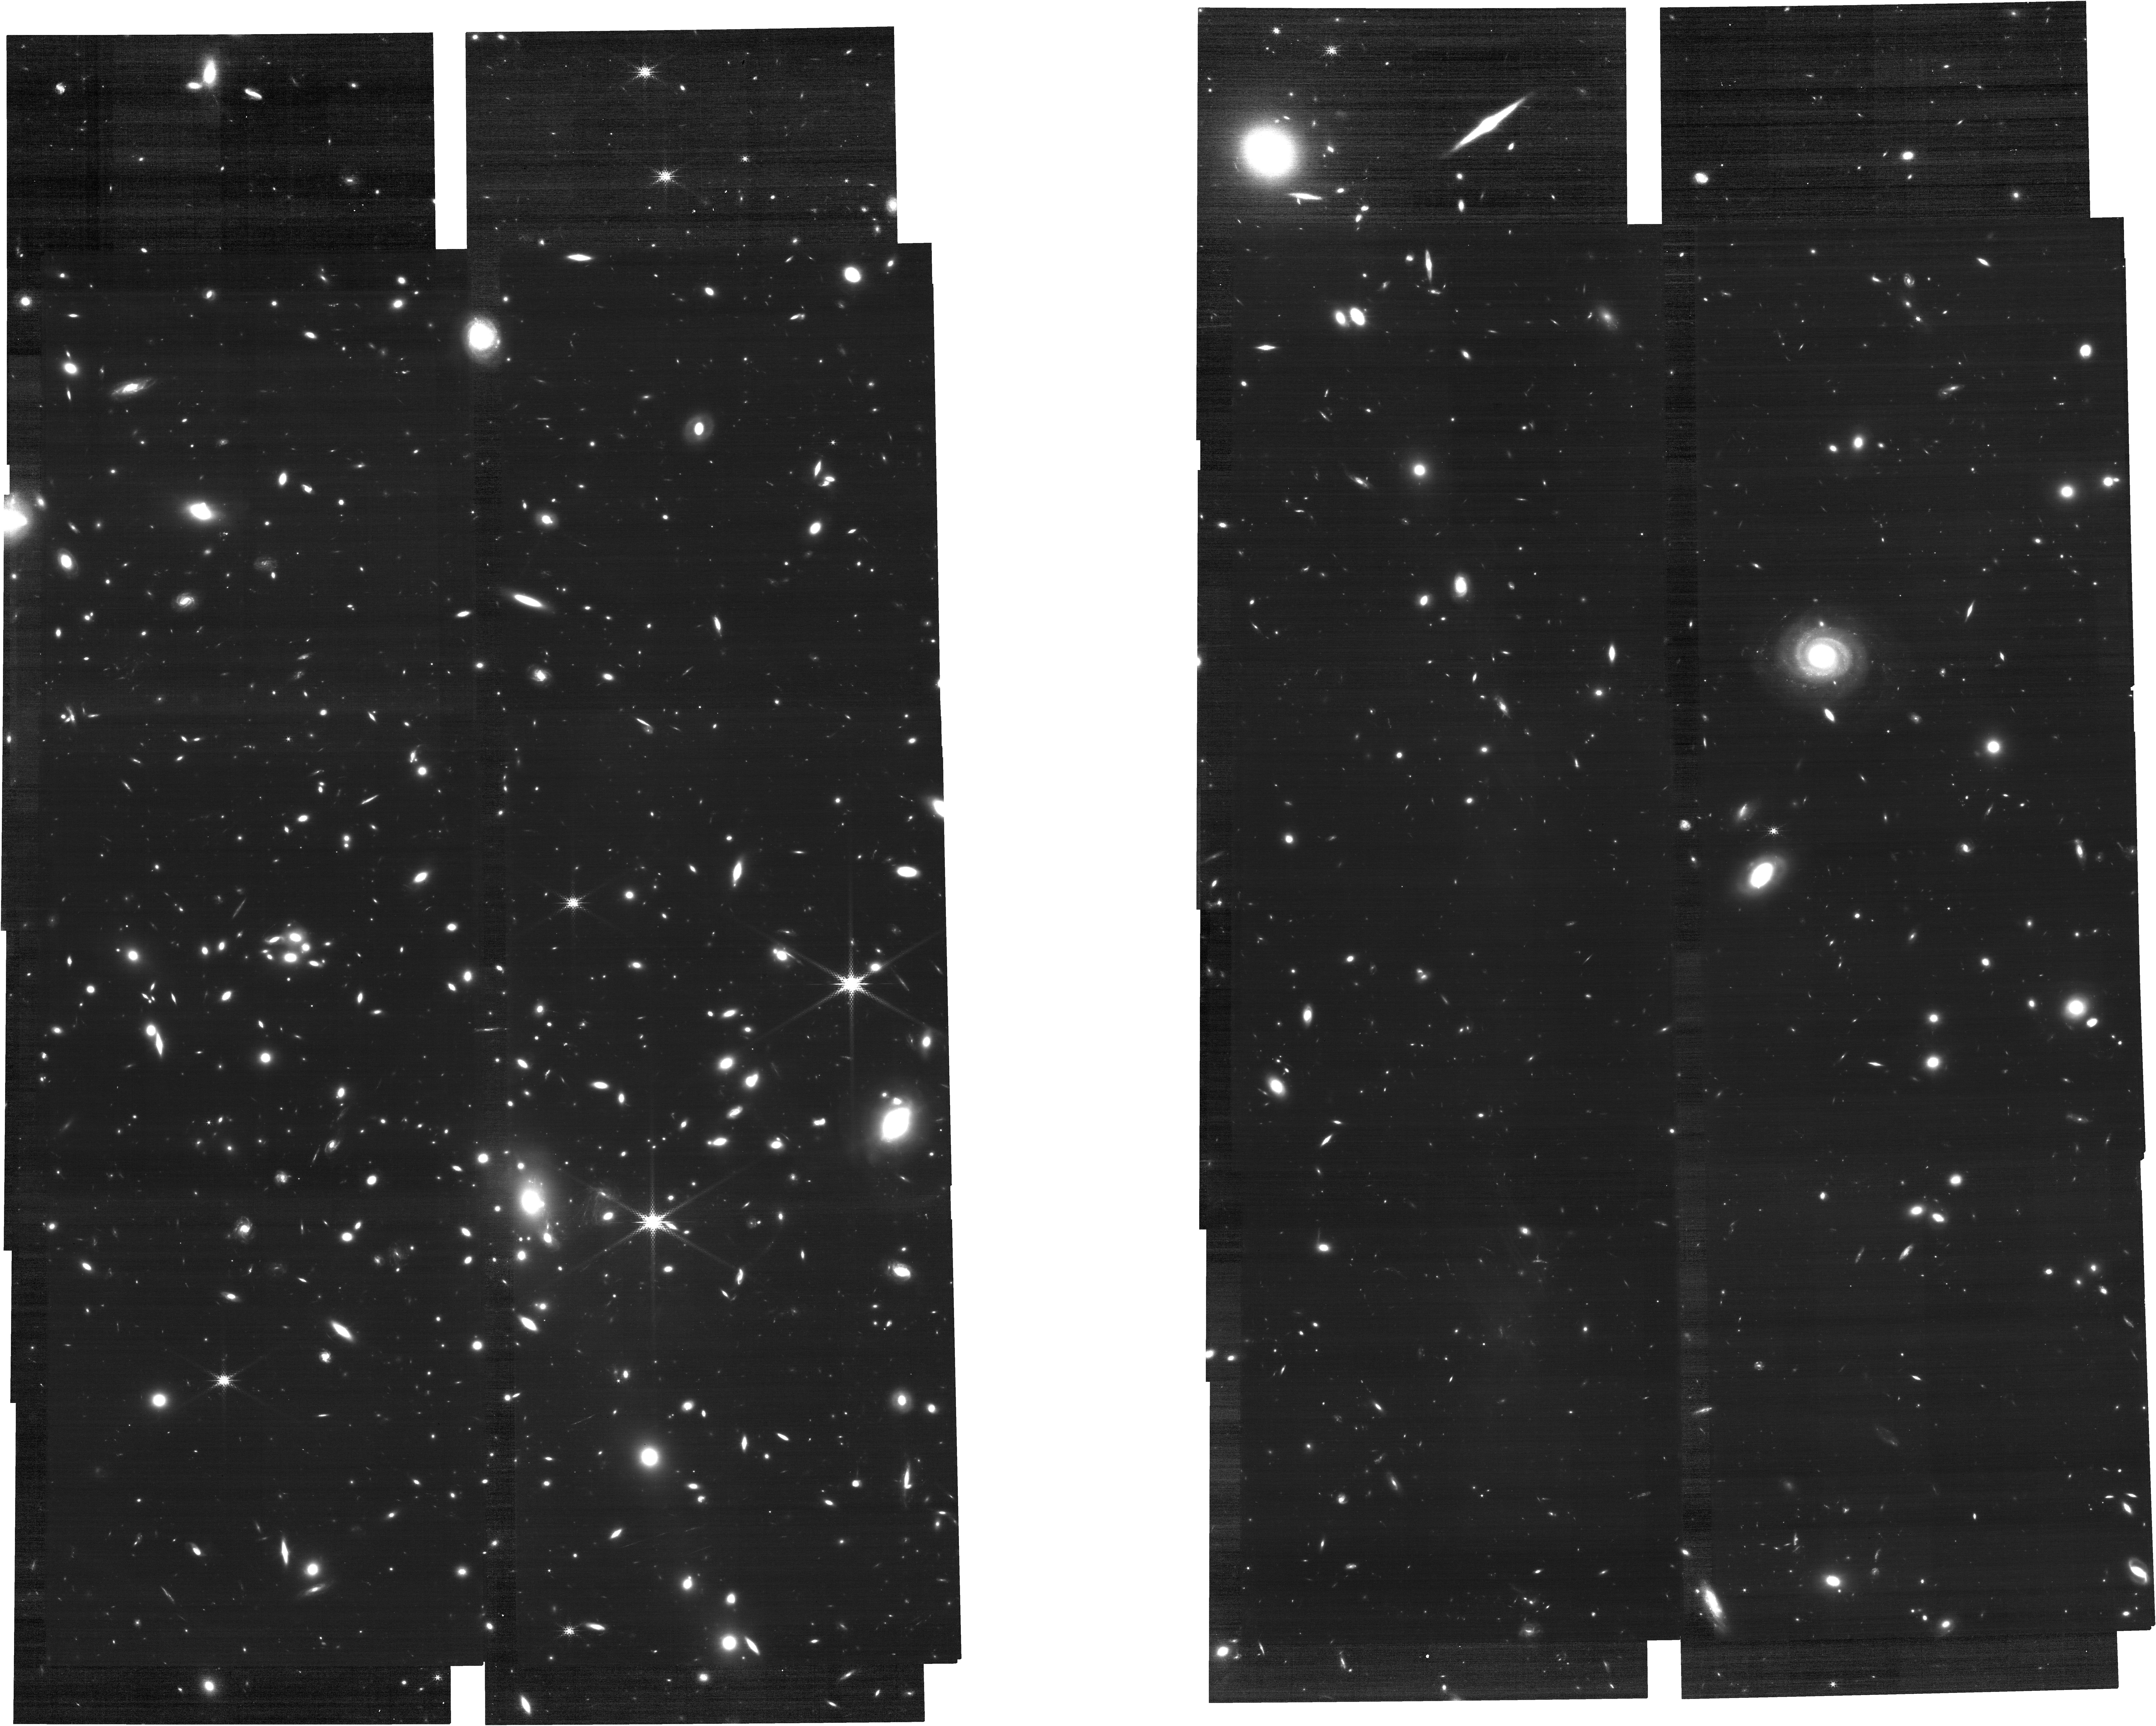
Target: MCS-J1149.5+2223
Instrument: NIRCAM
Filter: F210M
Exposure: 2.6 h
Observation ID: jw02883-o008_t004_nircam_clear-f210m

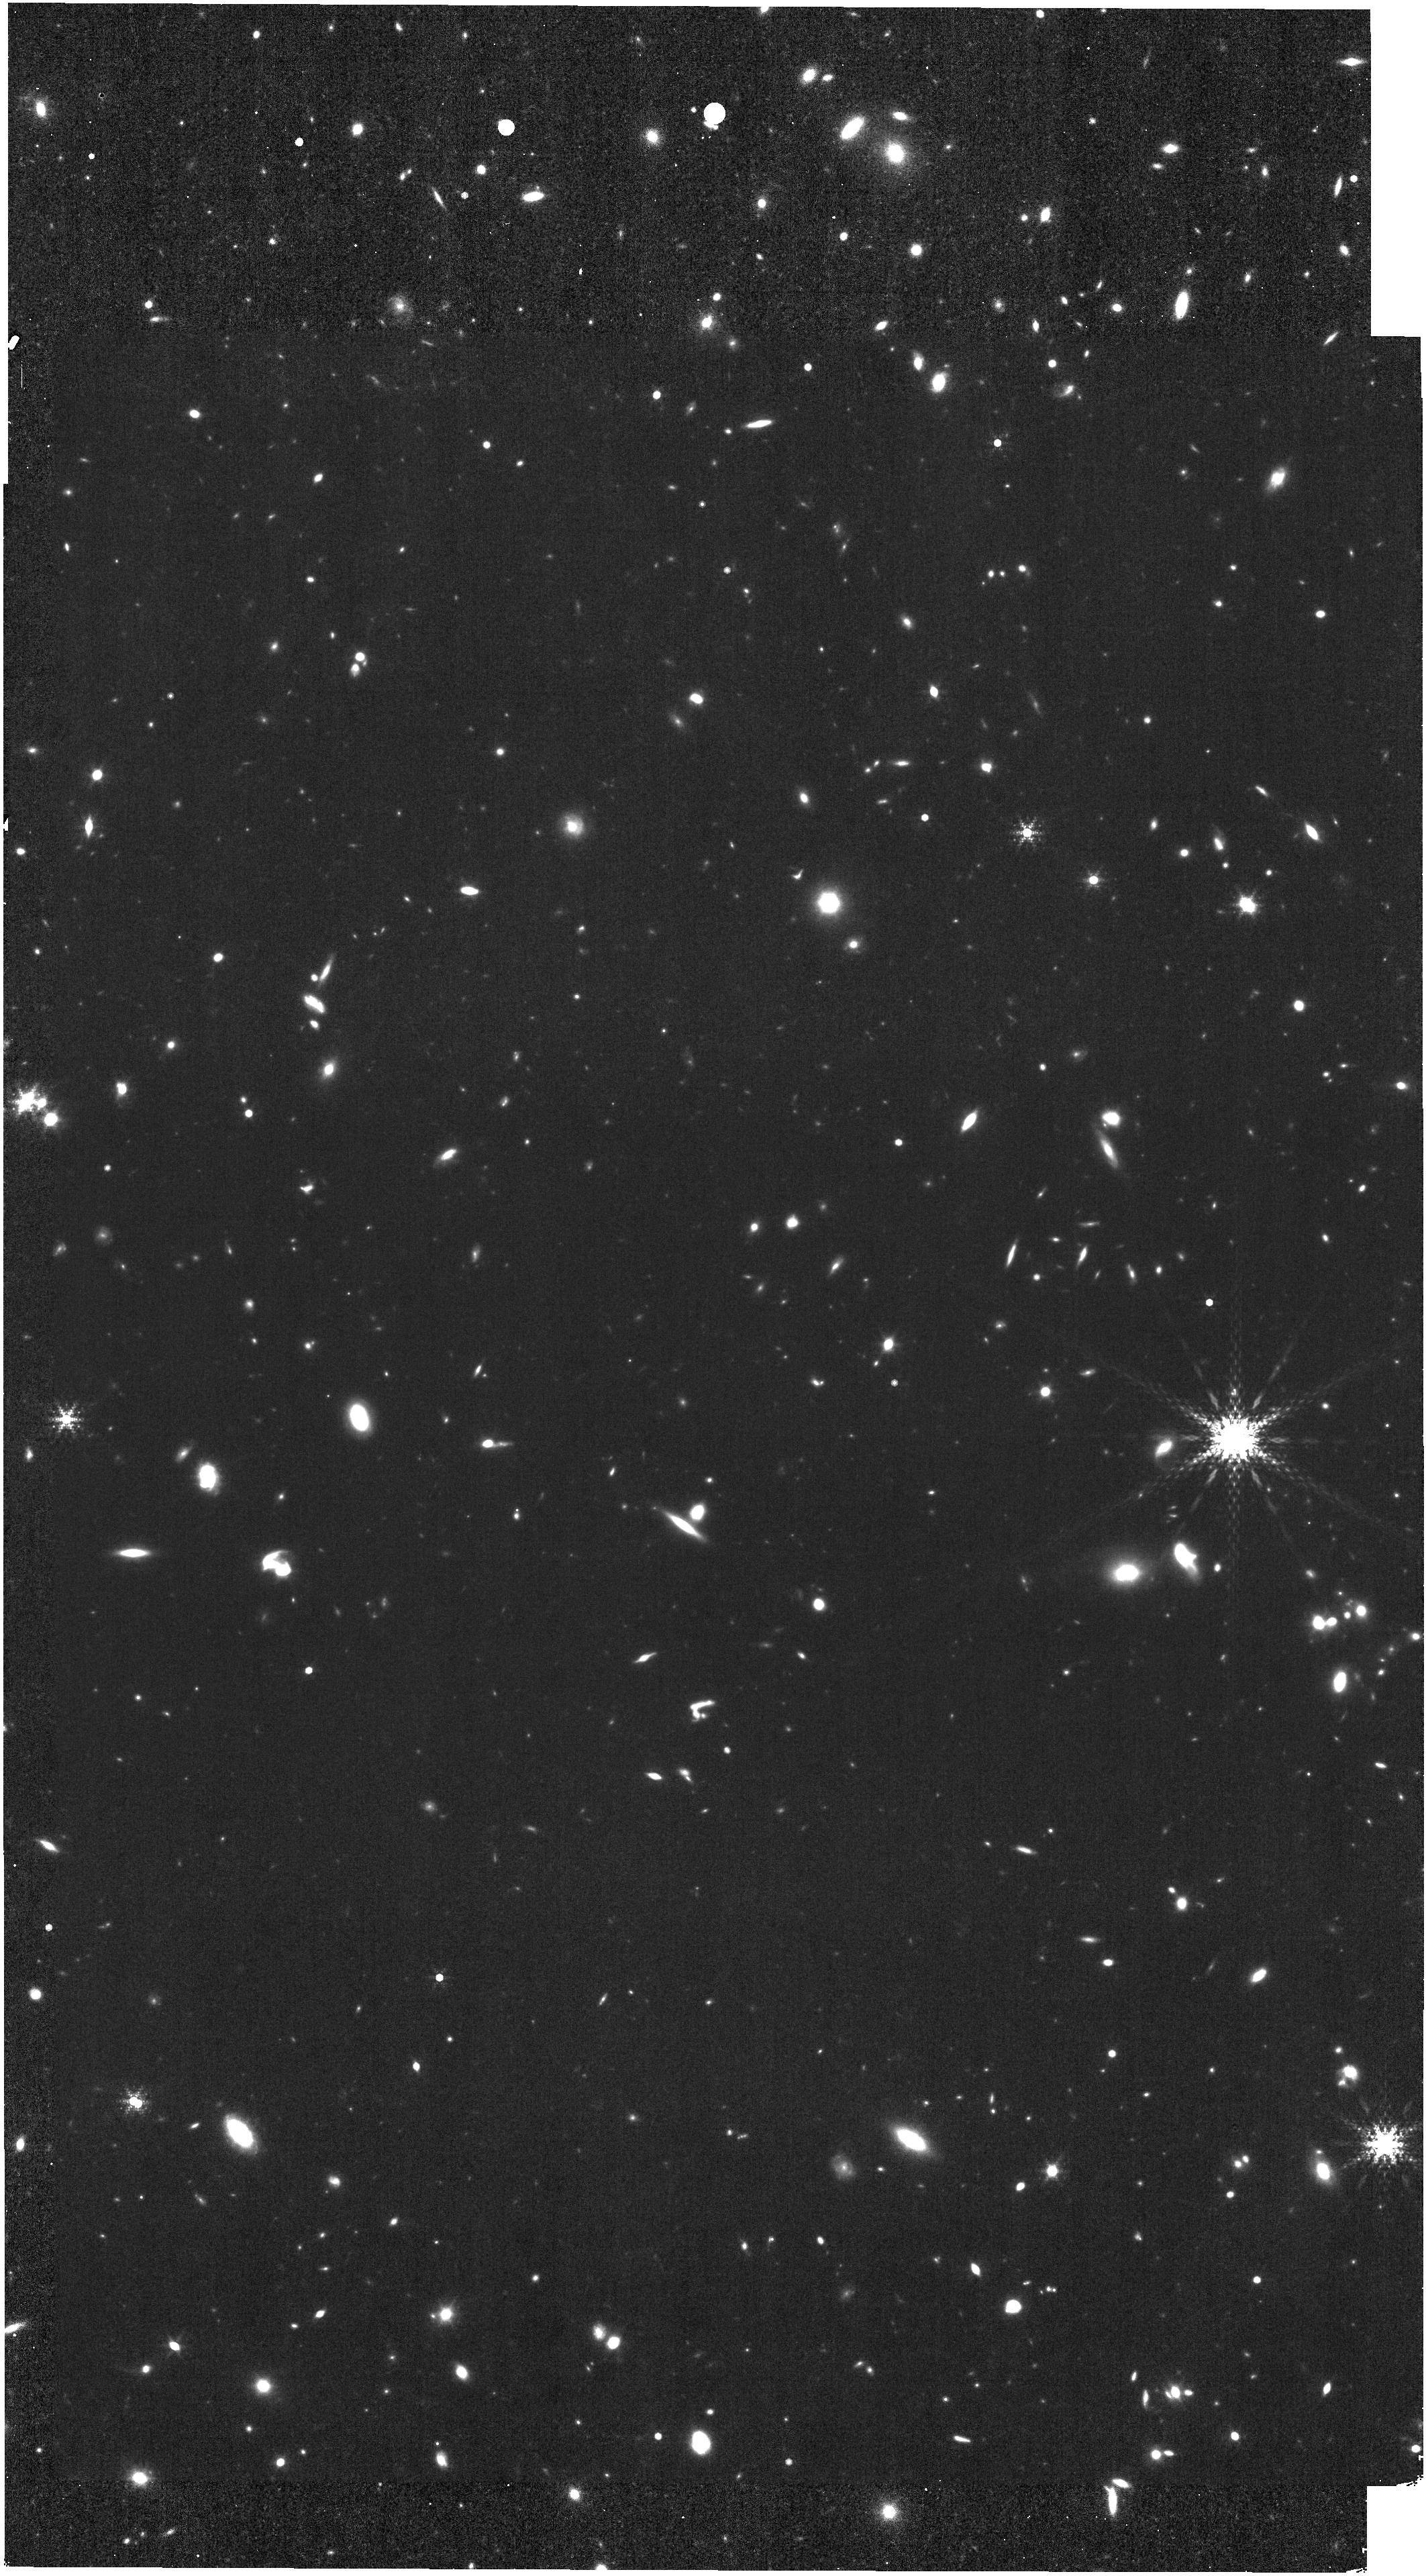
Target: MCS-J0416.1-2403
Instrument: NIRISS
Filter: F480M
Exposure: 2.4 h
Observation ID: jw02883-o006_t003_niriss_clearp-f480m

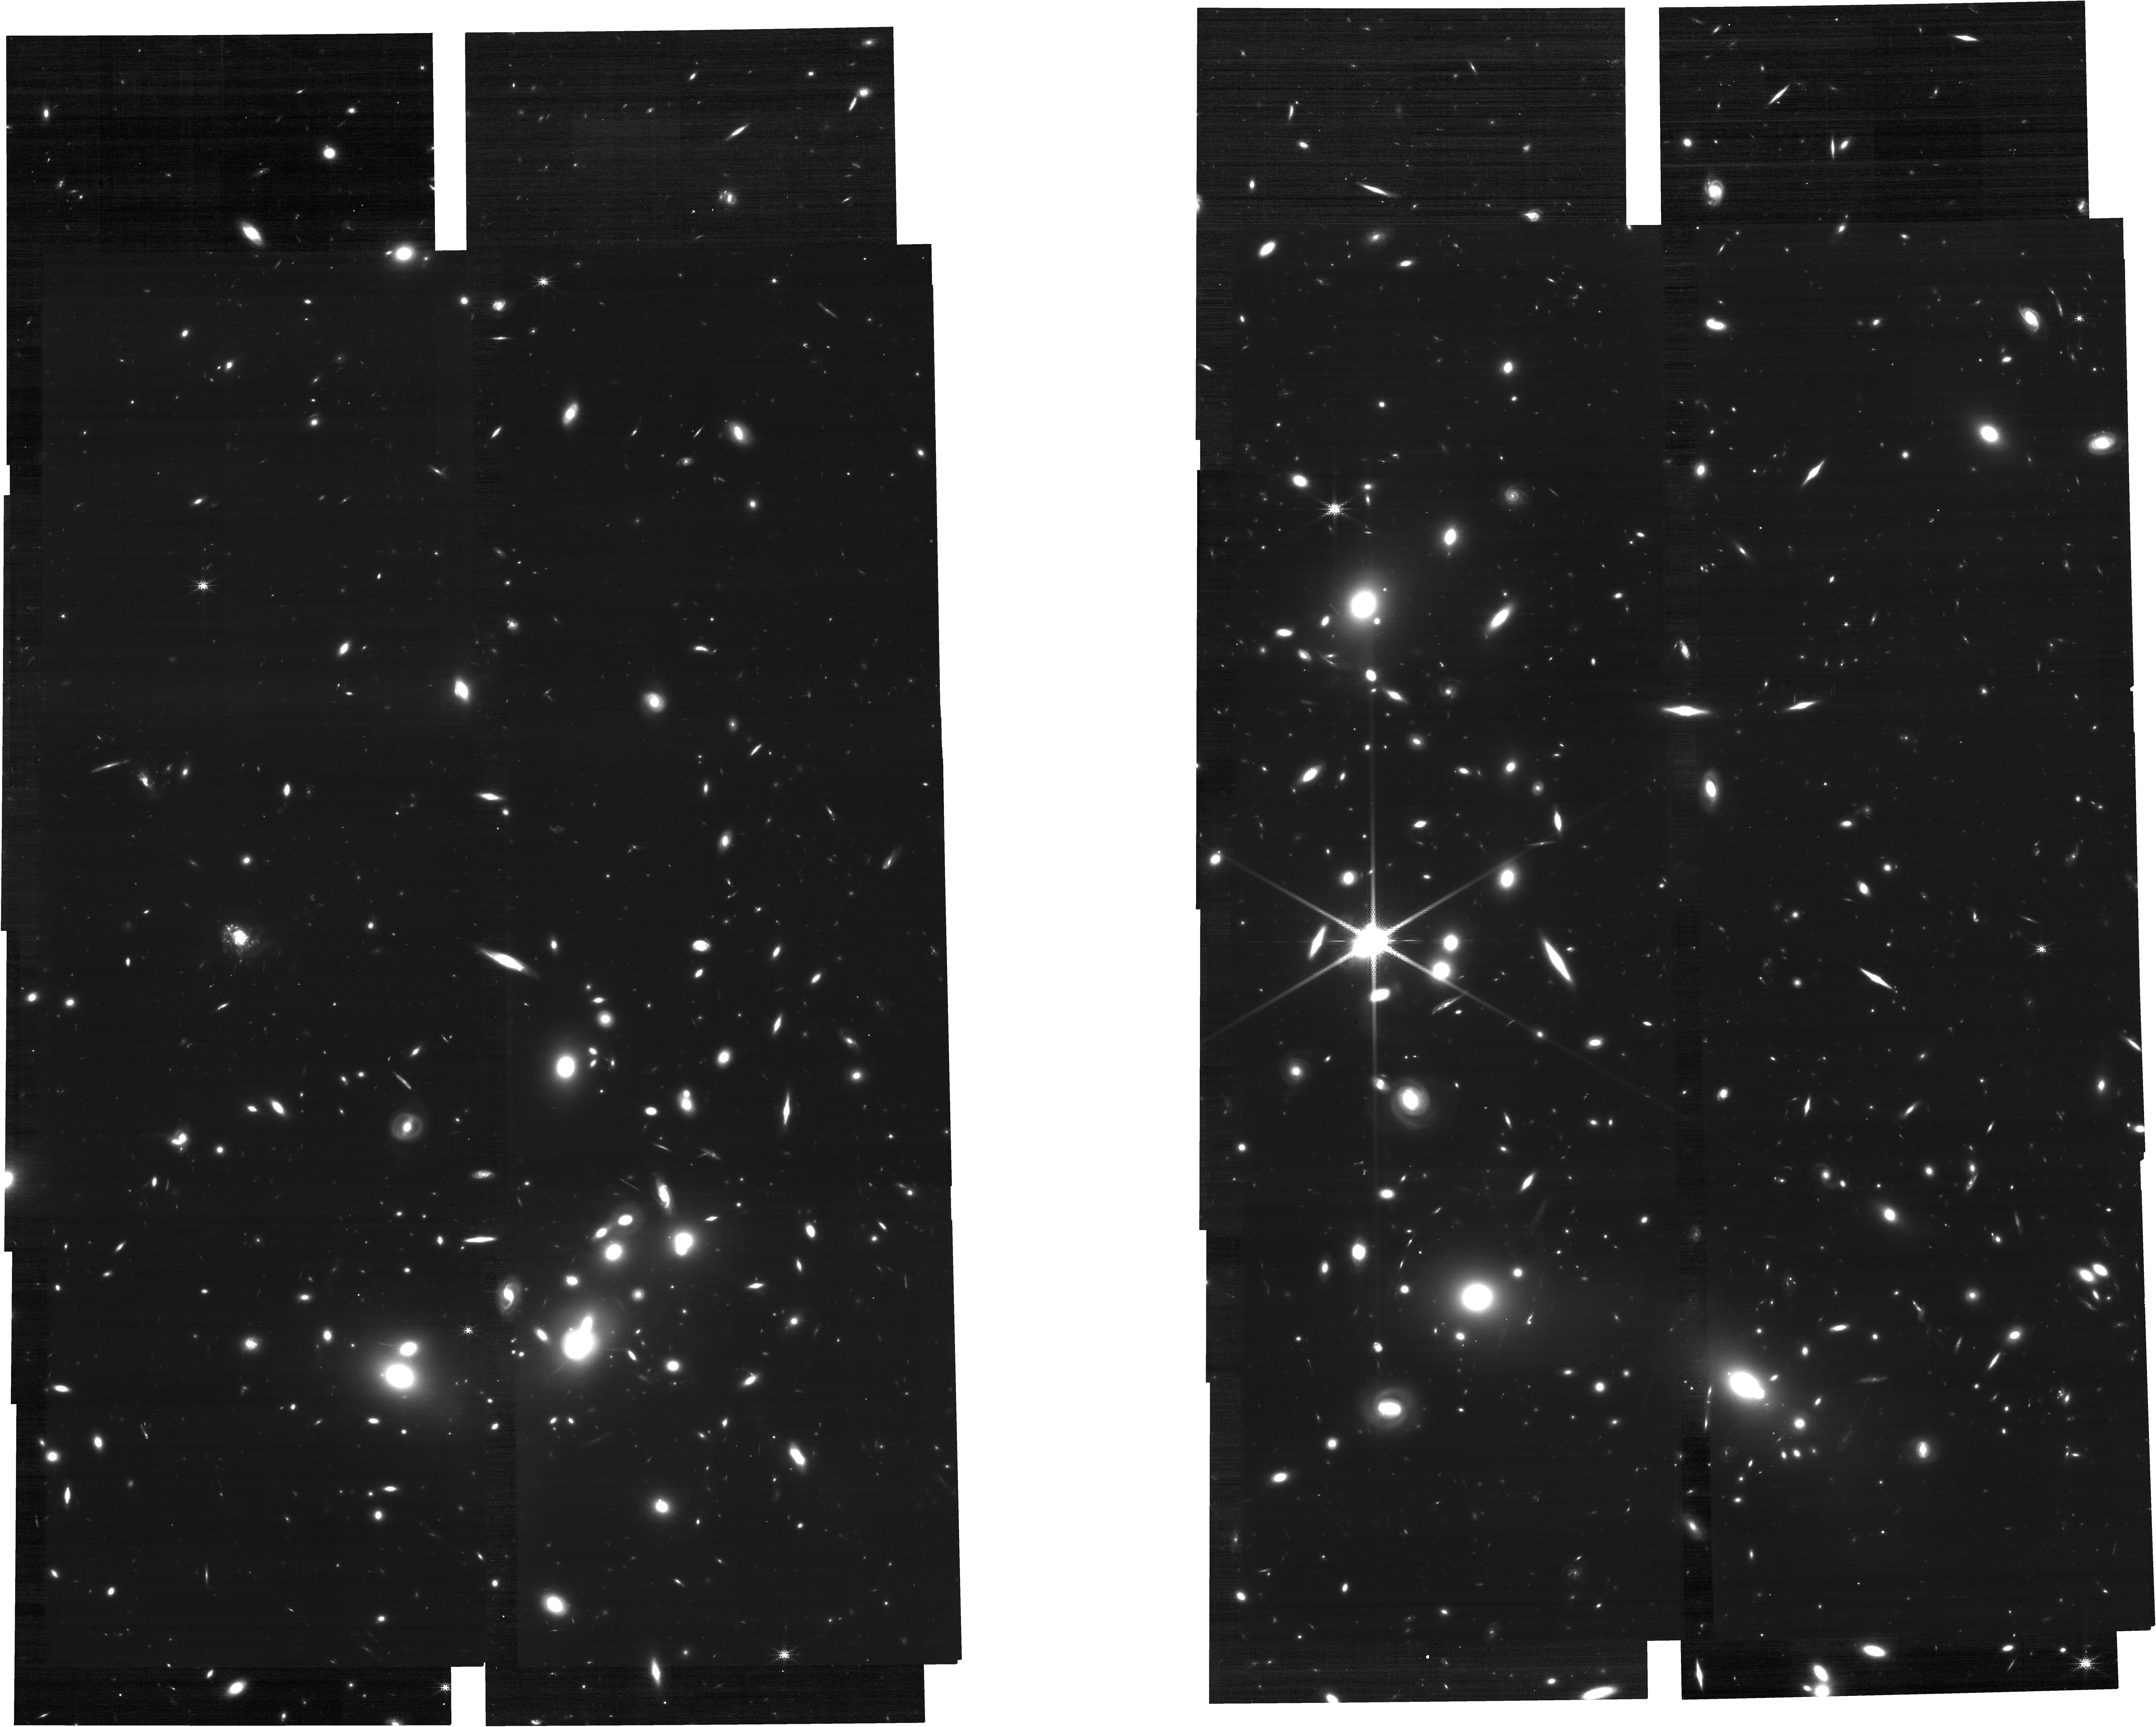
Target: ABELL2744
Instrument: NIRCAM
Filter: F210M
Exposure: 2.6 h
Observation ID: jw02883-o002_t001_nircam_clear-f210m

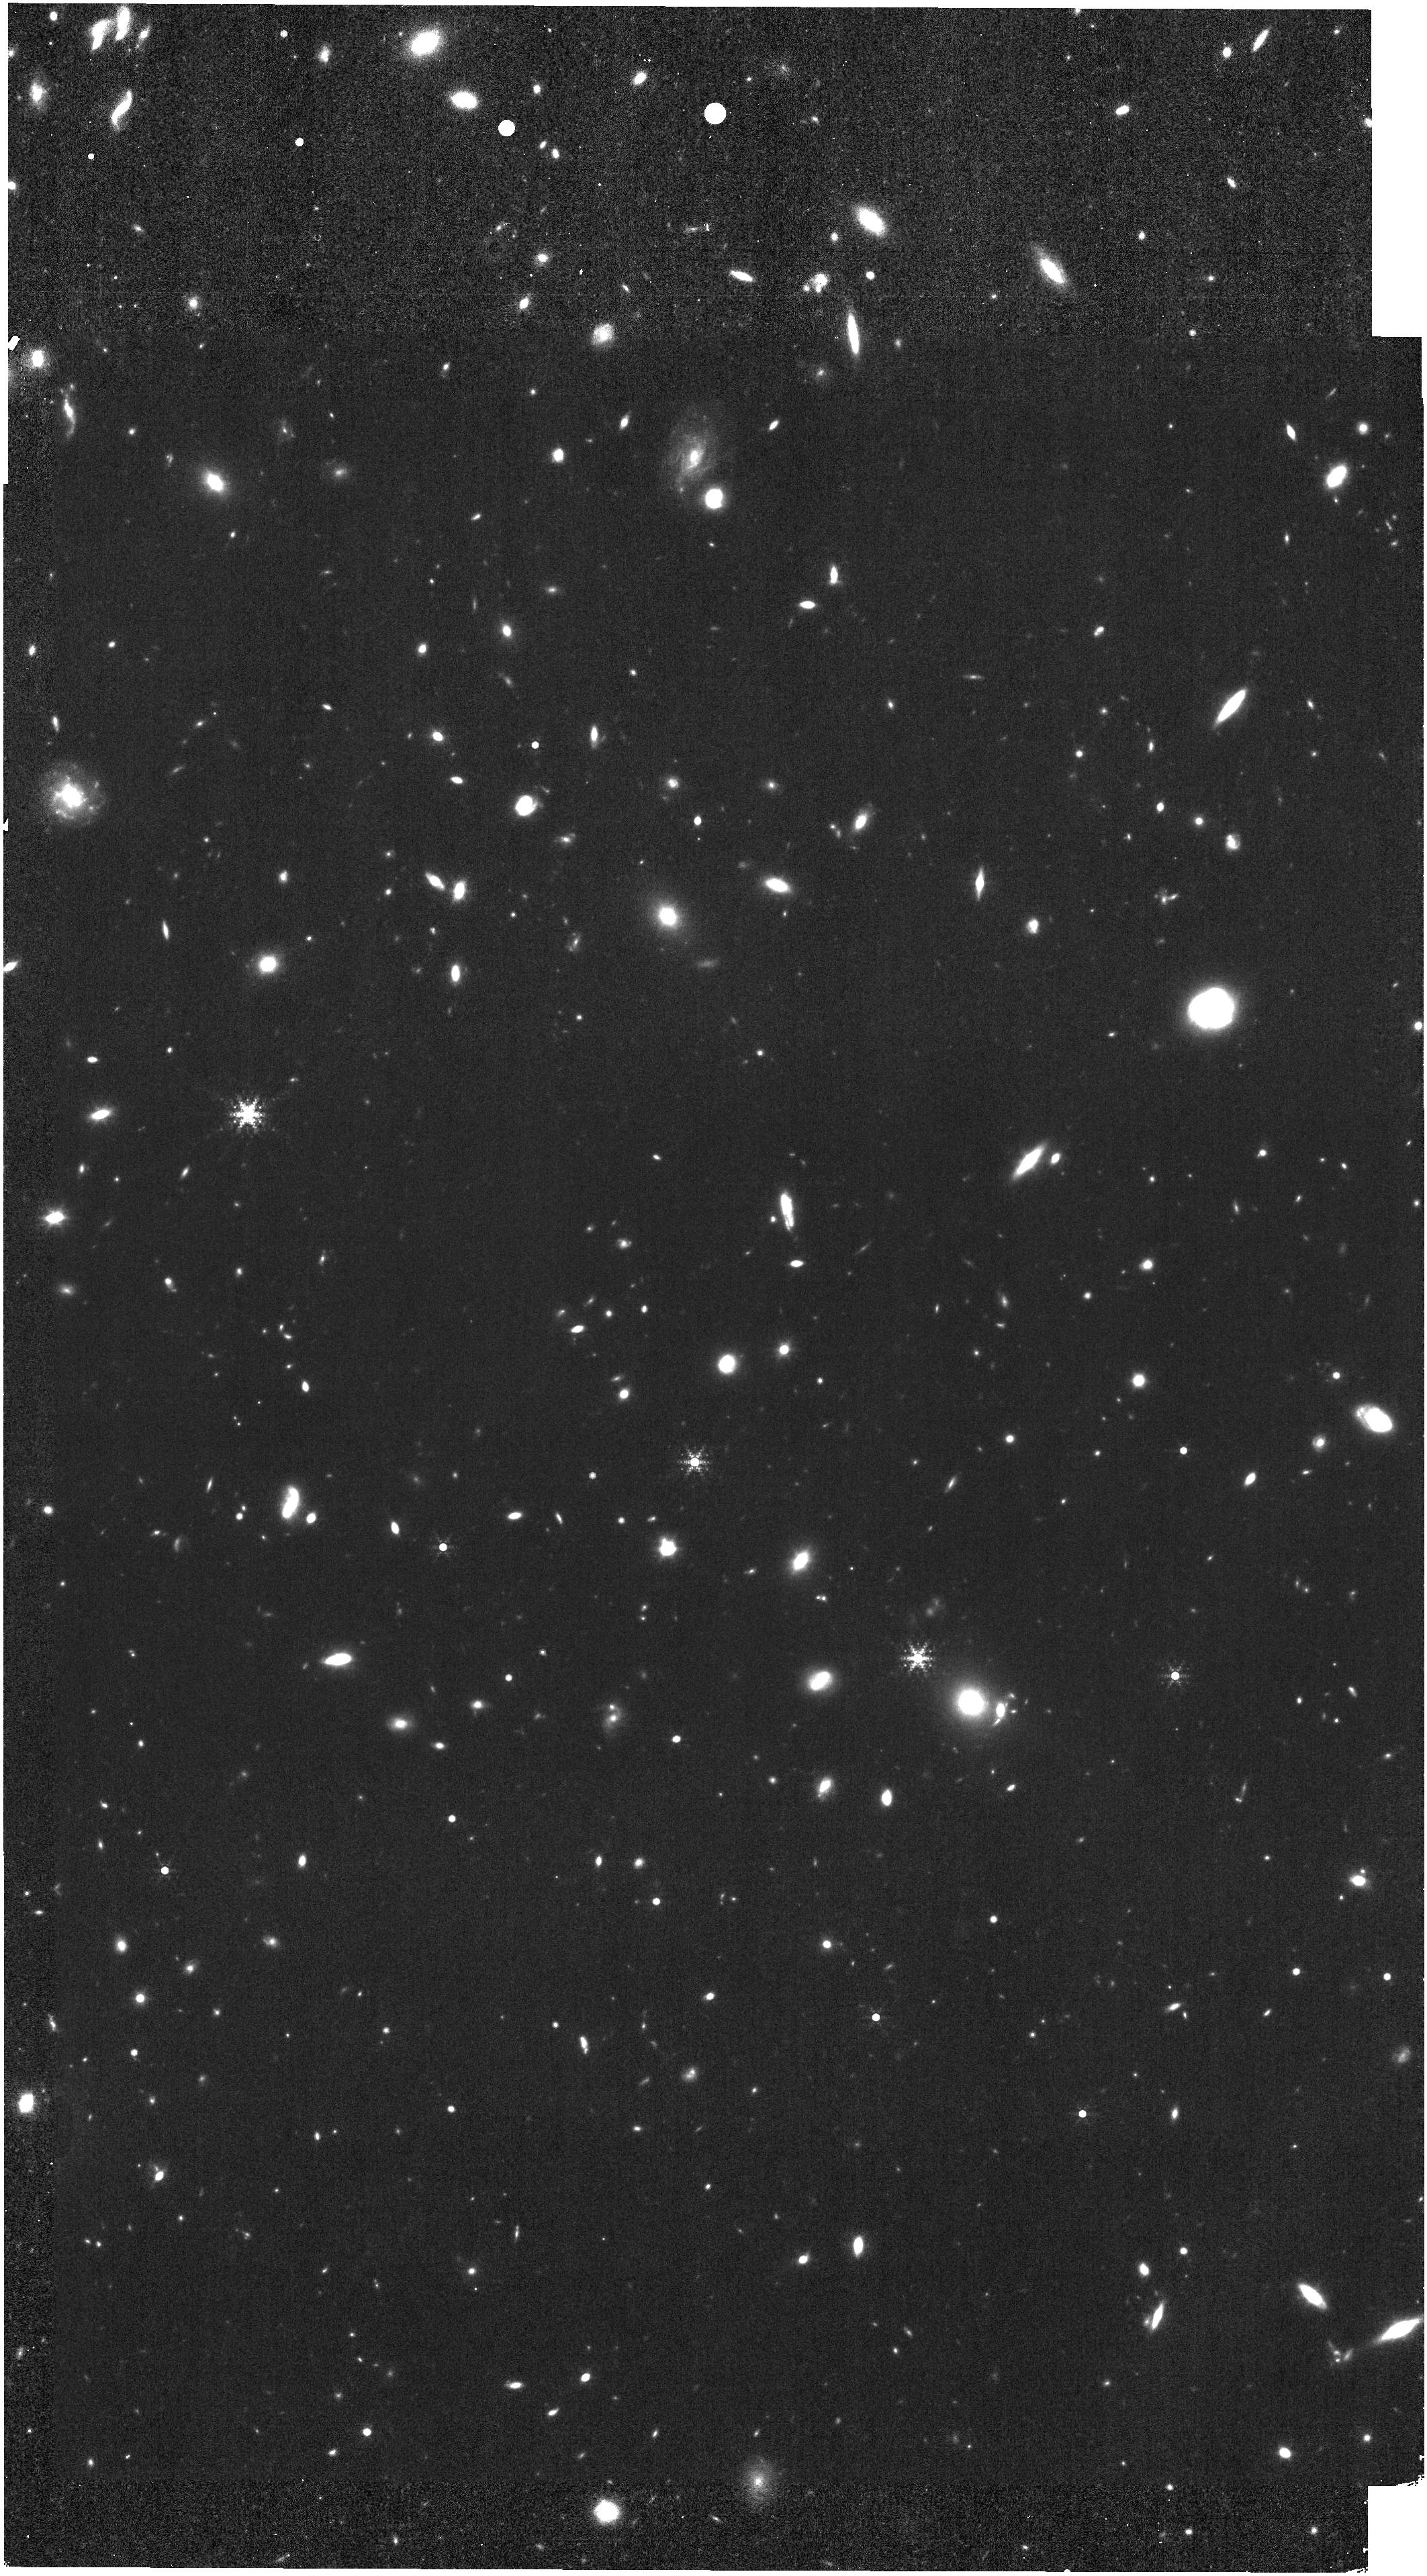
Target: ABELL370
Instrument: NIRISS
Filter: F480M
Exposure: 2.4 h
Observation ID: jw02883-o004_t002_niriss_clearp-f480m

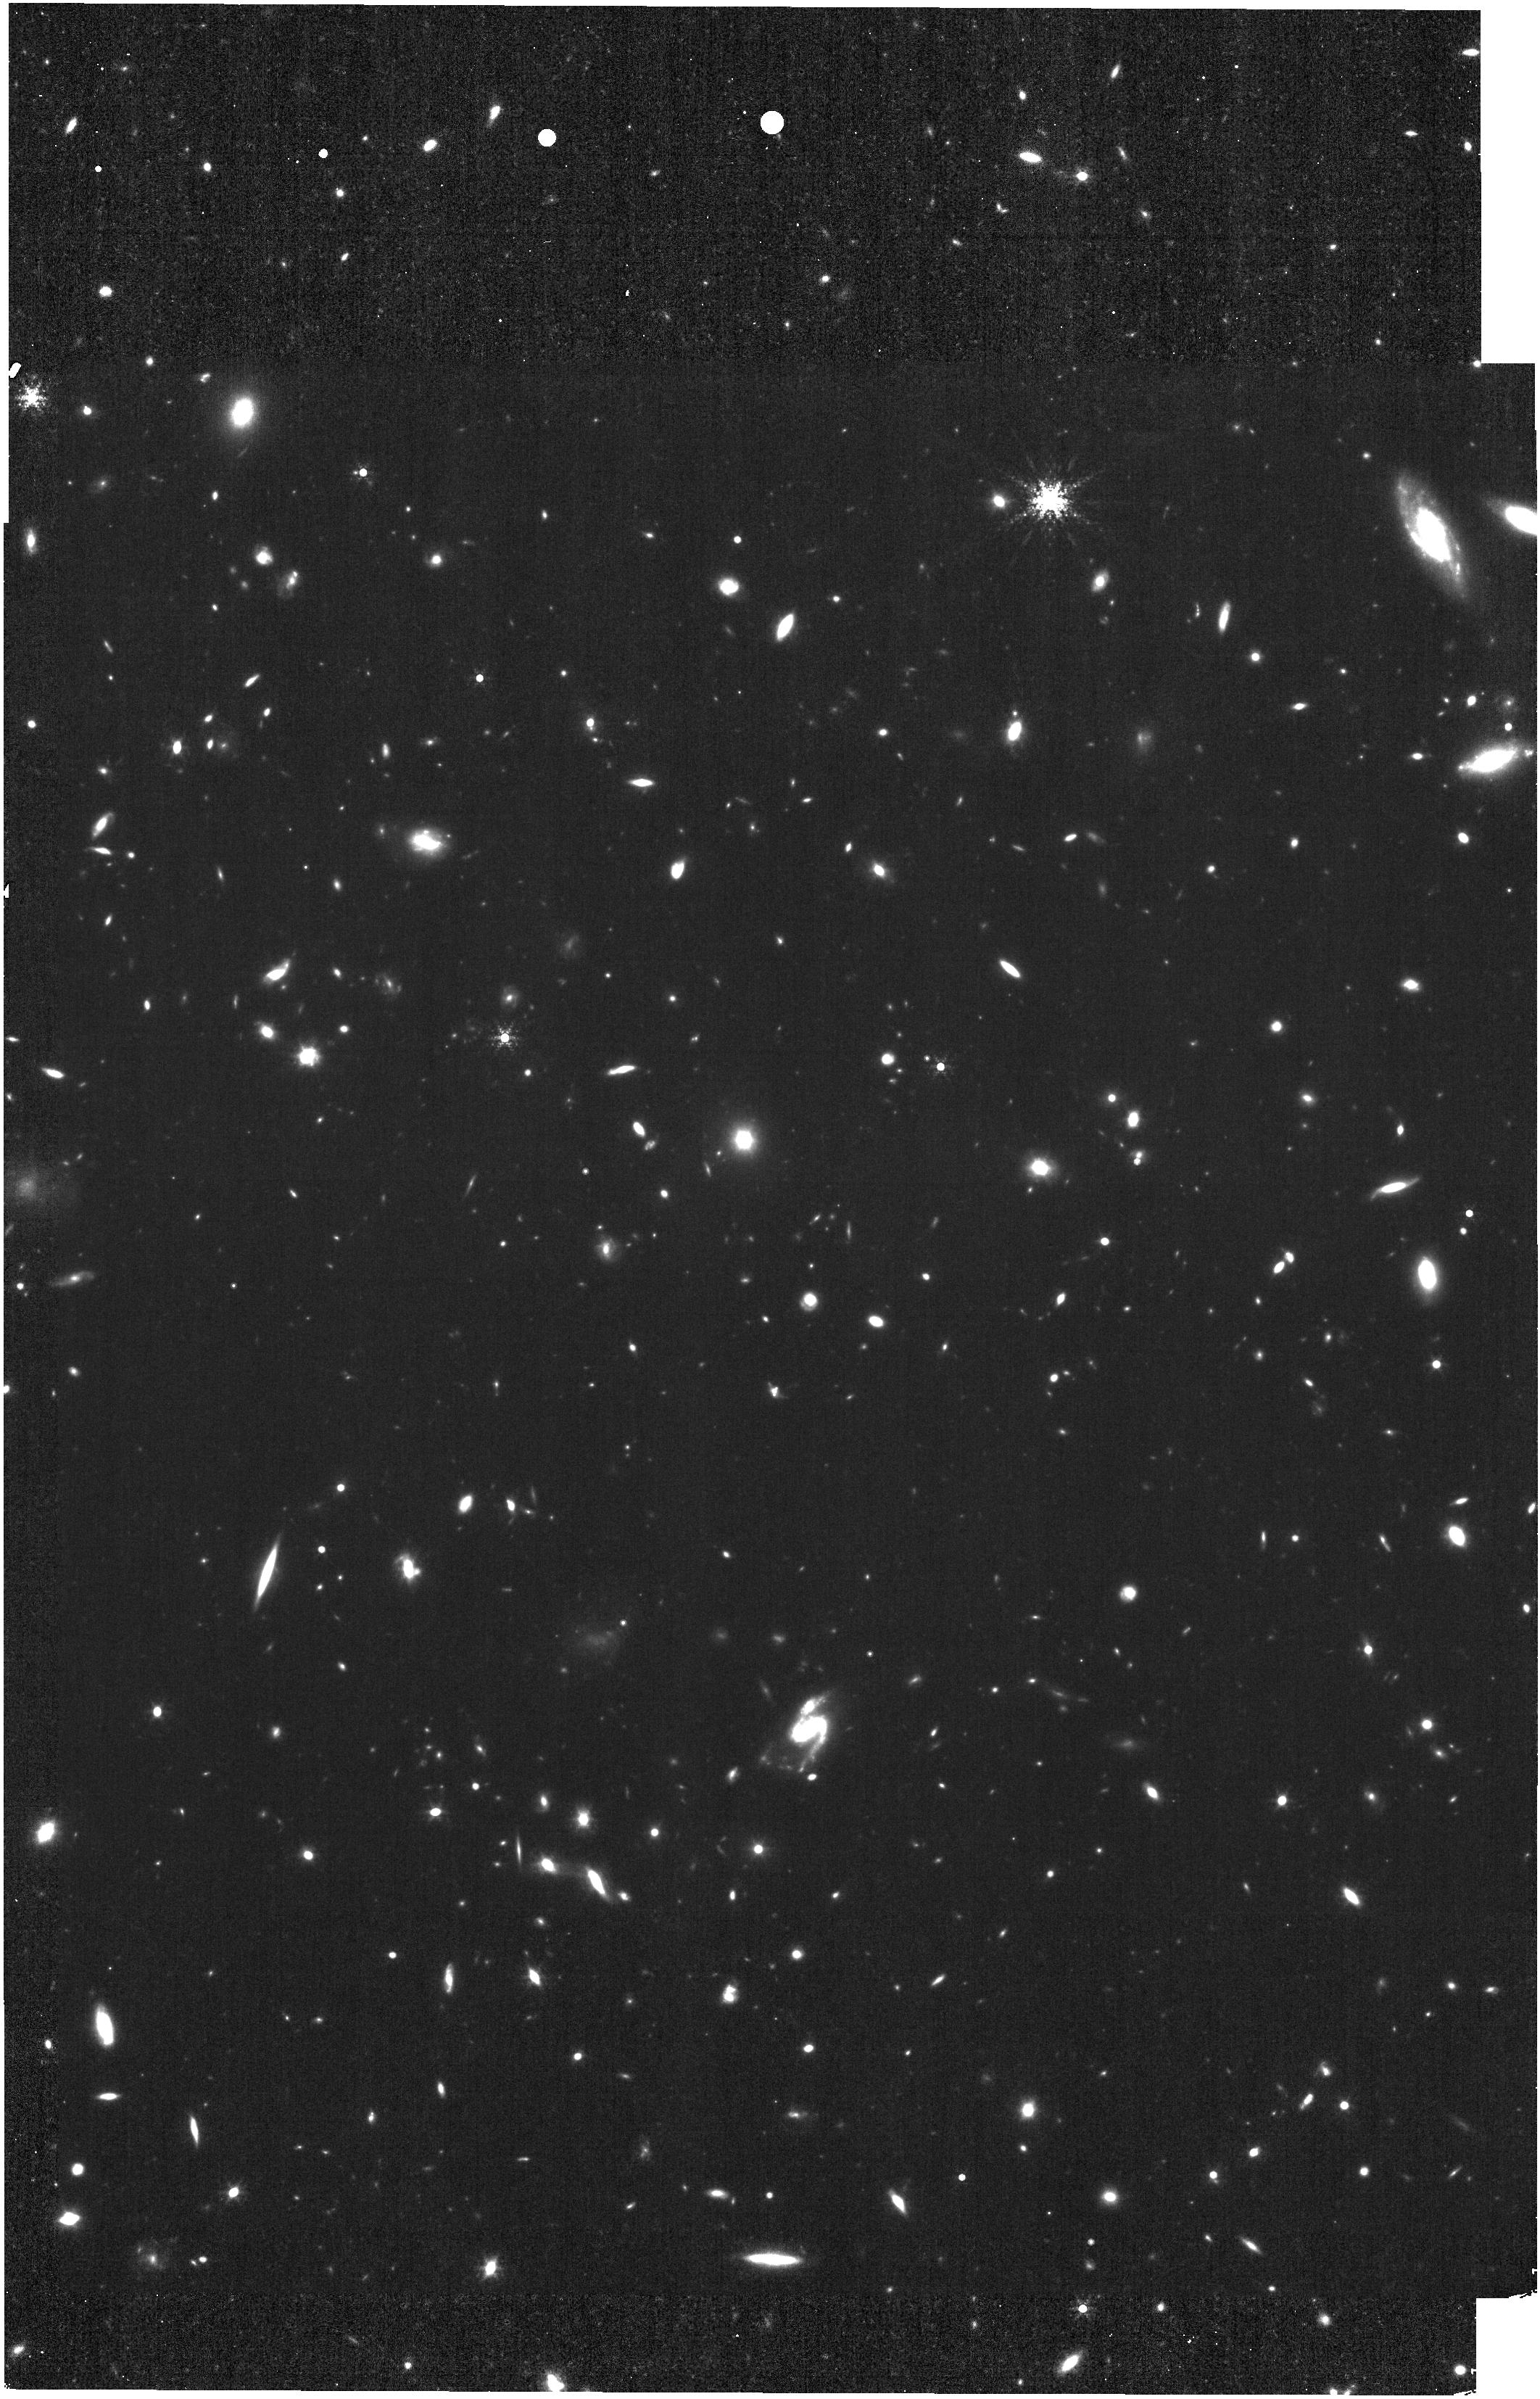
Target: MCS-J1149.5+2223
Instrument: NIRISS
Filter: F430M
Exposure: 2.4 h
Observation ID: jw02883-o007_t004_niriss_clearp-f430m

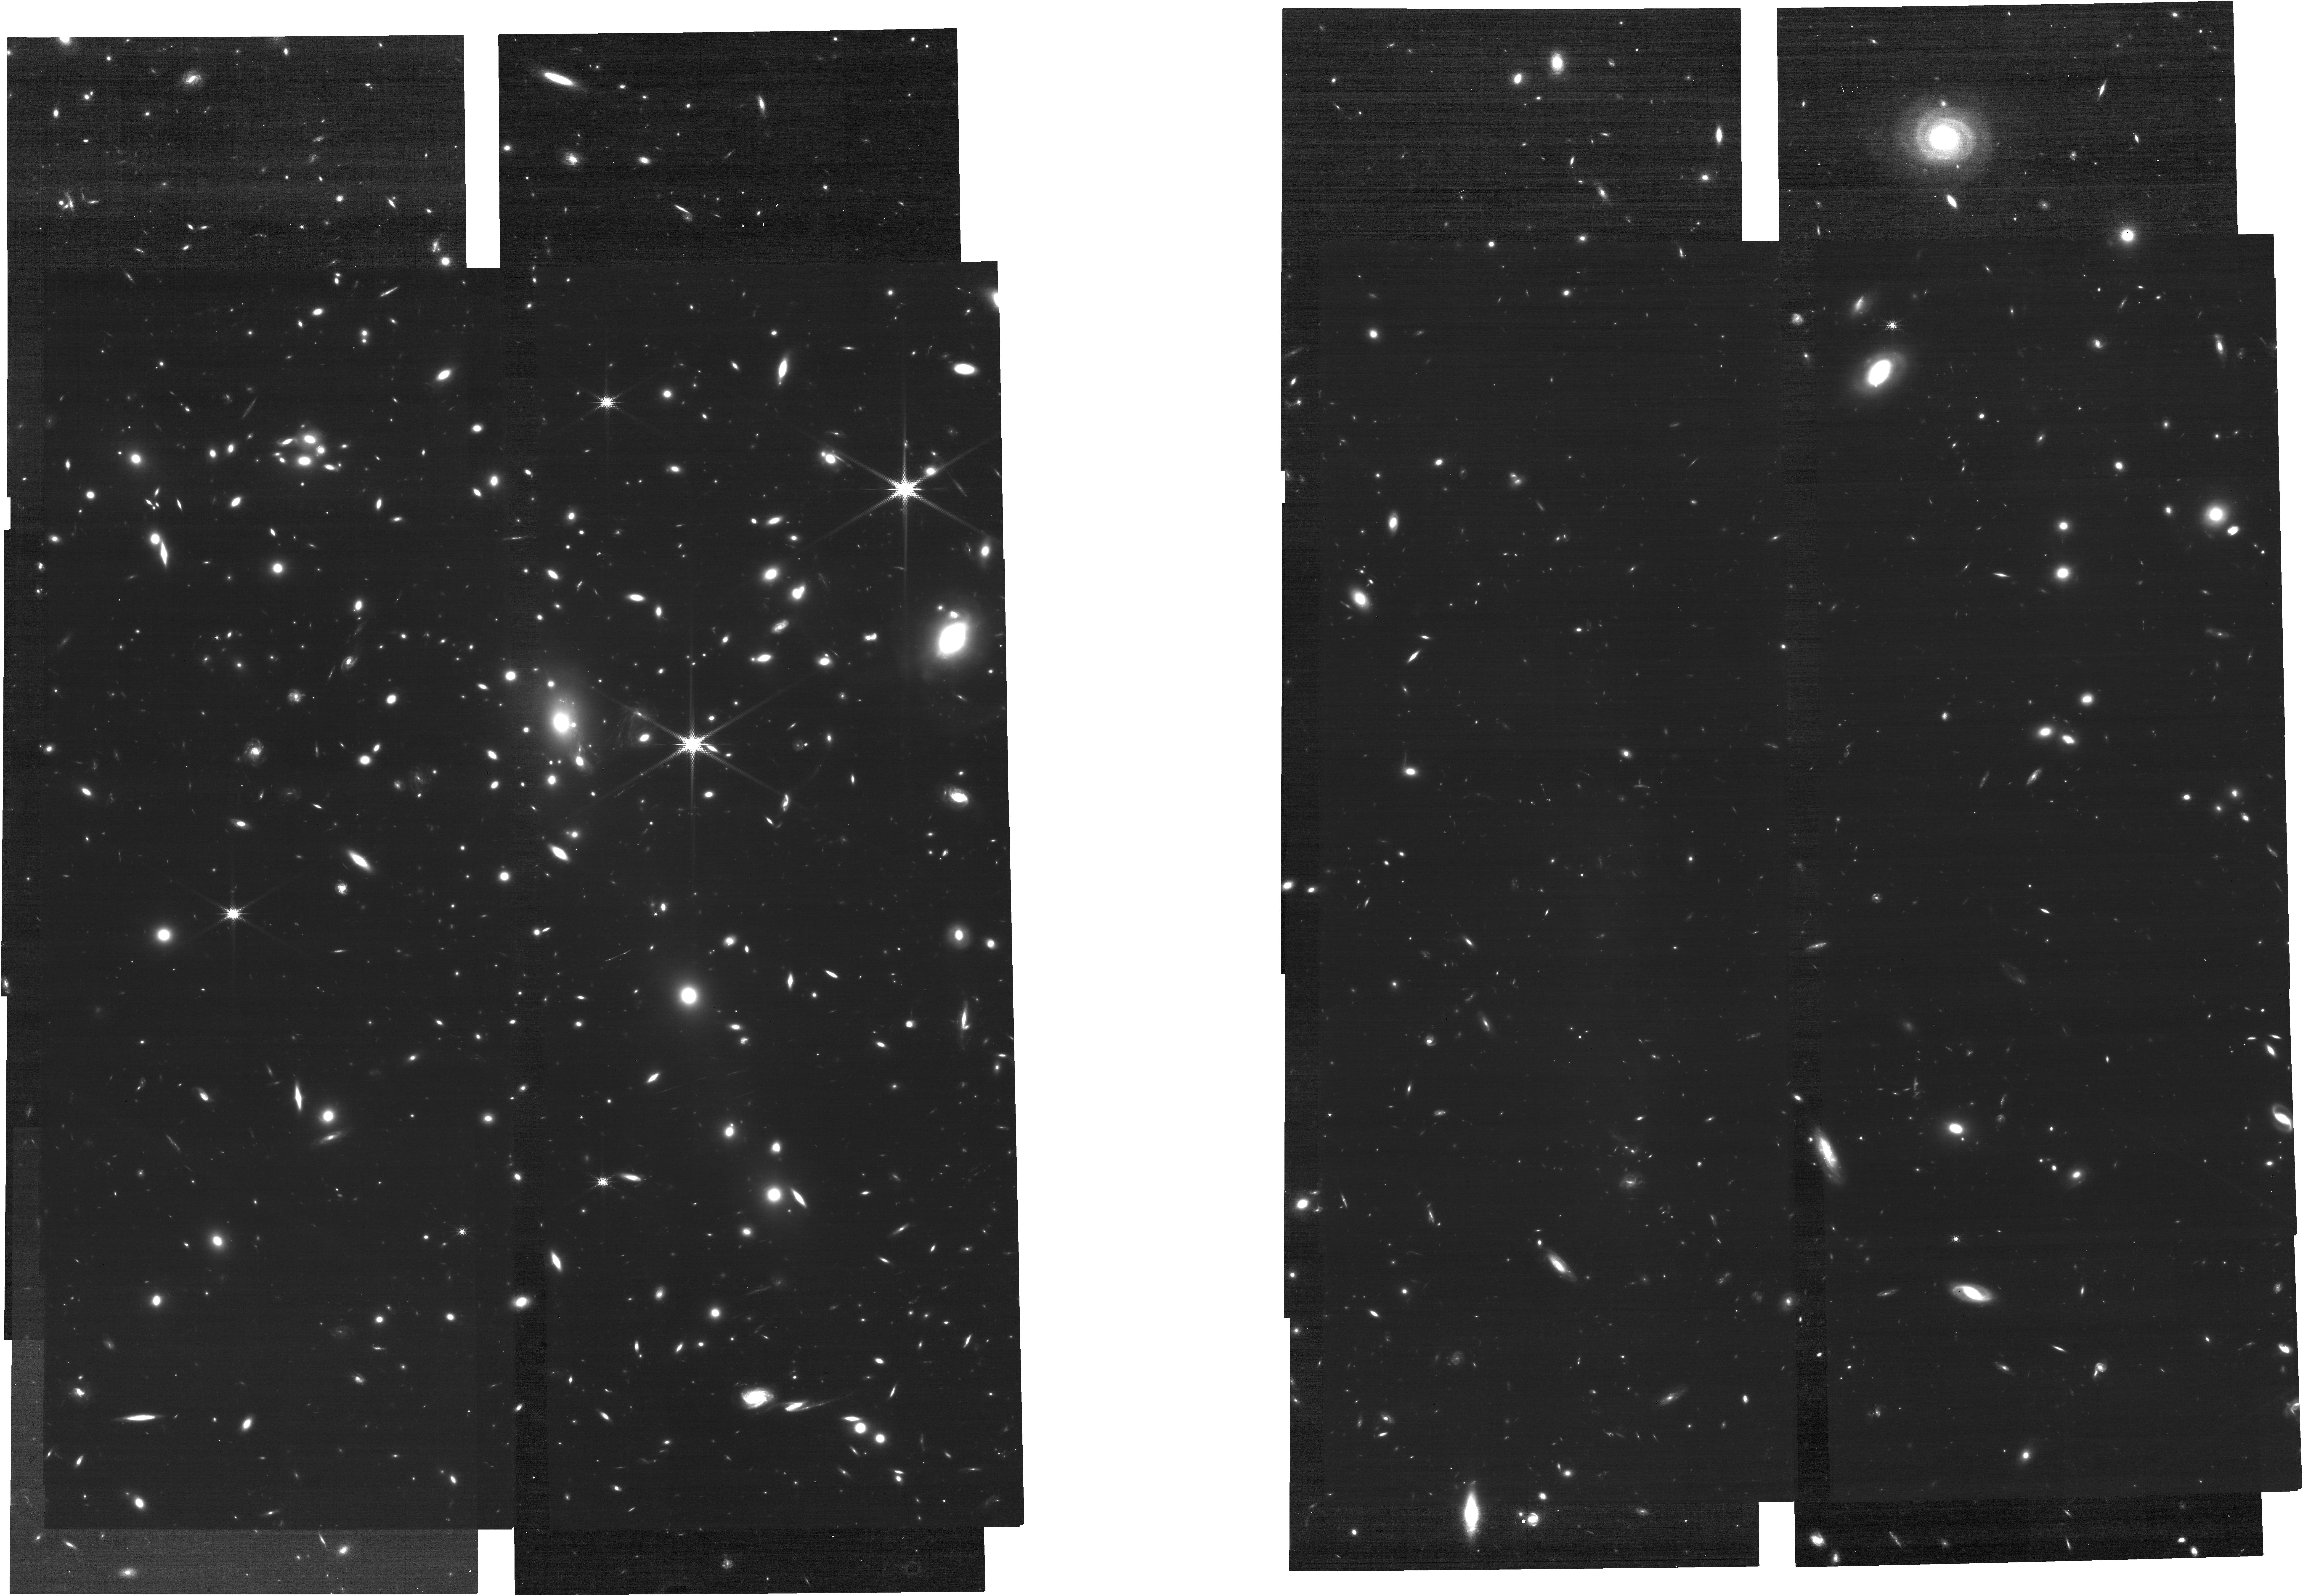
Target: MCS-J1149.5+2223
Instrument: NIRCAM
Filter: F182M
Exposure: 2.6 h
Observation ID: jw02883-o007_t004_nircam_clear-f182m

MAGNIF: Medium-band Astrophysics with the Grism of NIRCam in Frontier Fields (PI: Sun, Fengwu)

Which type of galaxies reionized the Universe? Previous HST observations have measured the rest-frame UV luminosity function (LF) of galaxies at z=2-10, suggesting a steeper faint-end slope of UVLF toward higher redshift. If true, dwarf galaxies should contribute to the majority of ionizing photon budget at z=6-10. However, the spectroscopic completeness of galaxies decreases dramatically towards the faint end and high redshift, and it still remains unclear (1) how many dropout-selected sources are genuine galaxies at the Epoch of Reionization, (2) how many ionizing photons did they emit, and thus (3) whether dwarf galaxies reionized the Universe. We propose a novel cosmological experiment, aiming to resolve the fundamental questions mentioned above with the most efficient strategy among all available JWST observing modes/programs. This will be achieved with a medium-band slitless spectroscopic survey with NIRCam grism at 3.6 and 4.8um in four frontier field clusters, where deep JWST 1-5um imaging and 1-2.2um spectroscopy will be obtained by Cycle 1. By combining medium-filter (low sky-background) and lensing magnification, we will construct unbiased, flux-complete samples of ~440 and ~50 [OIII] emitters at z~6 and 8 down to an unprecedented faint end, 10-100x deeper than any existing survey. We will measure the faint-end slope of [OIII] LF and spectroscopic complete UVLF, study the 100pc-scale star formation, metallicity, dust attenuation, kinematics, production and escape of ionizing photon in dwarf galaxies through multiple emission lines across z=1-9. We waive the proprietary period to encourage community engagement, including public transient search.